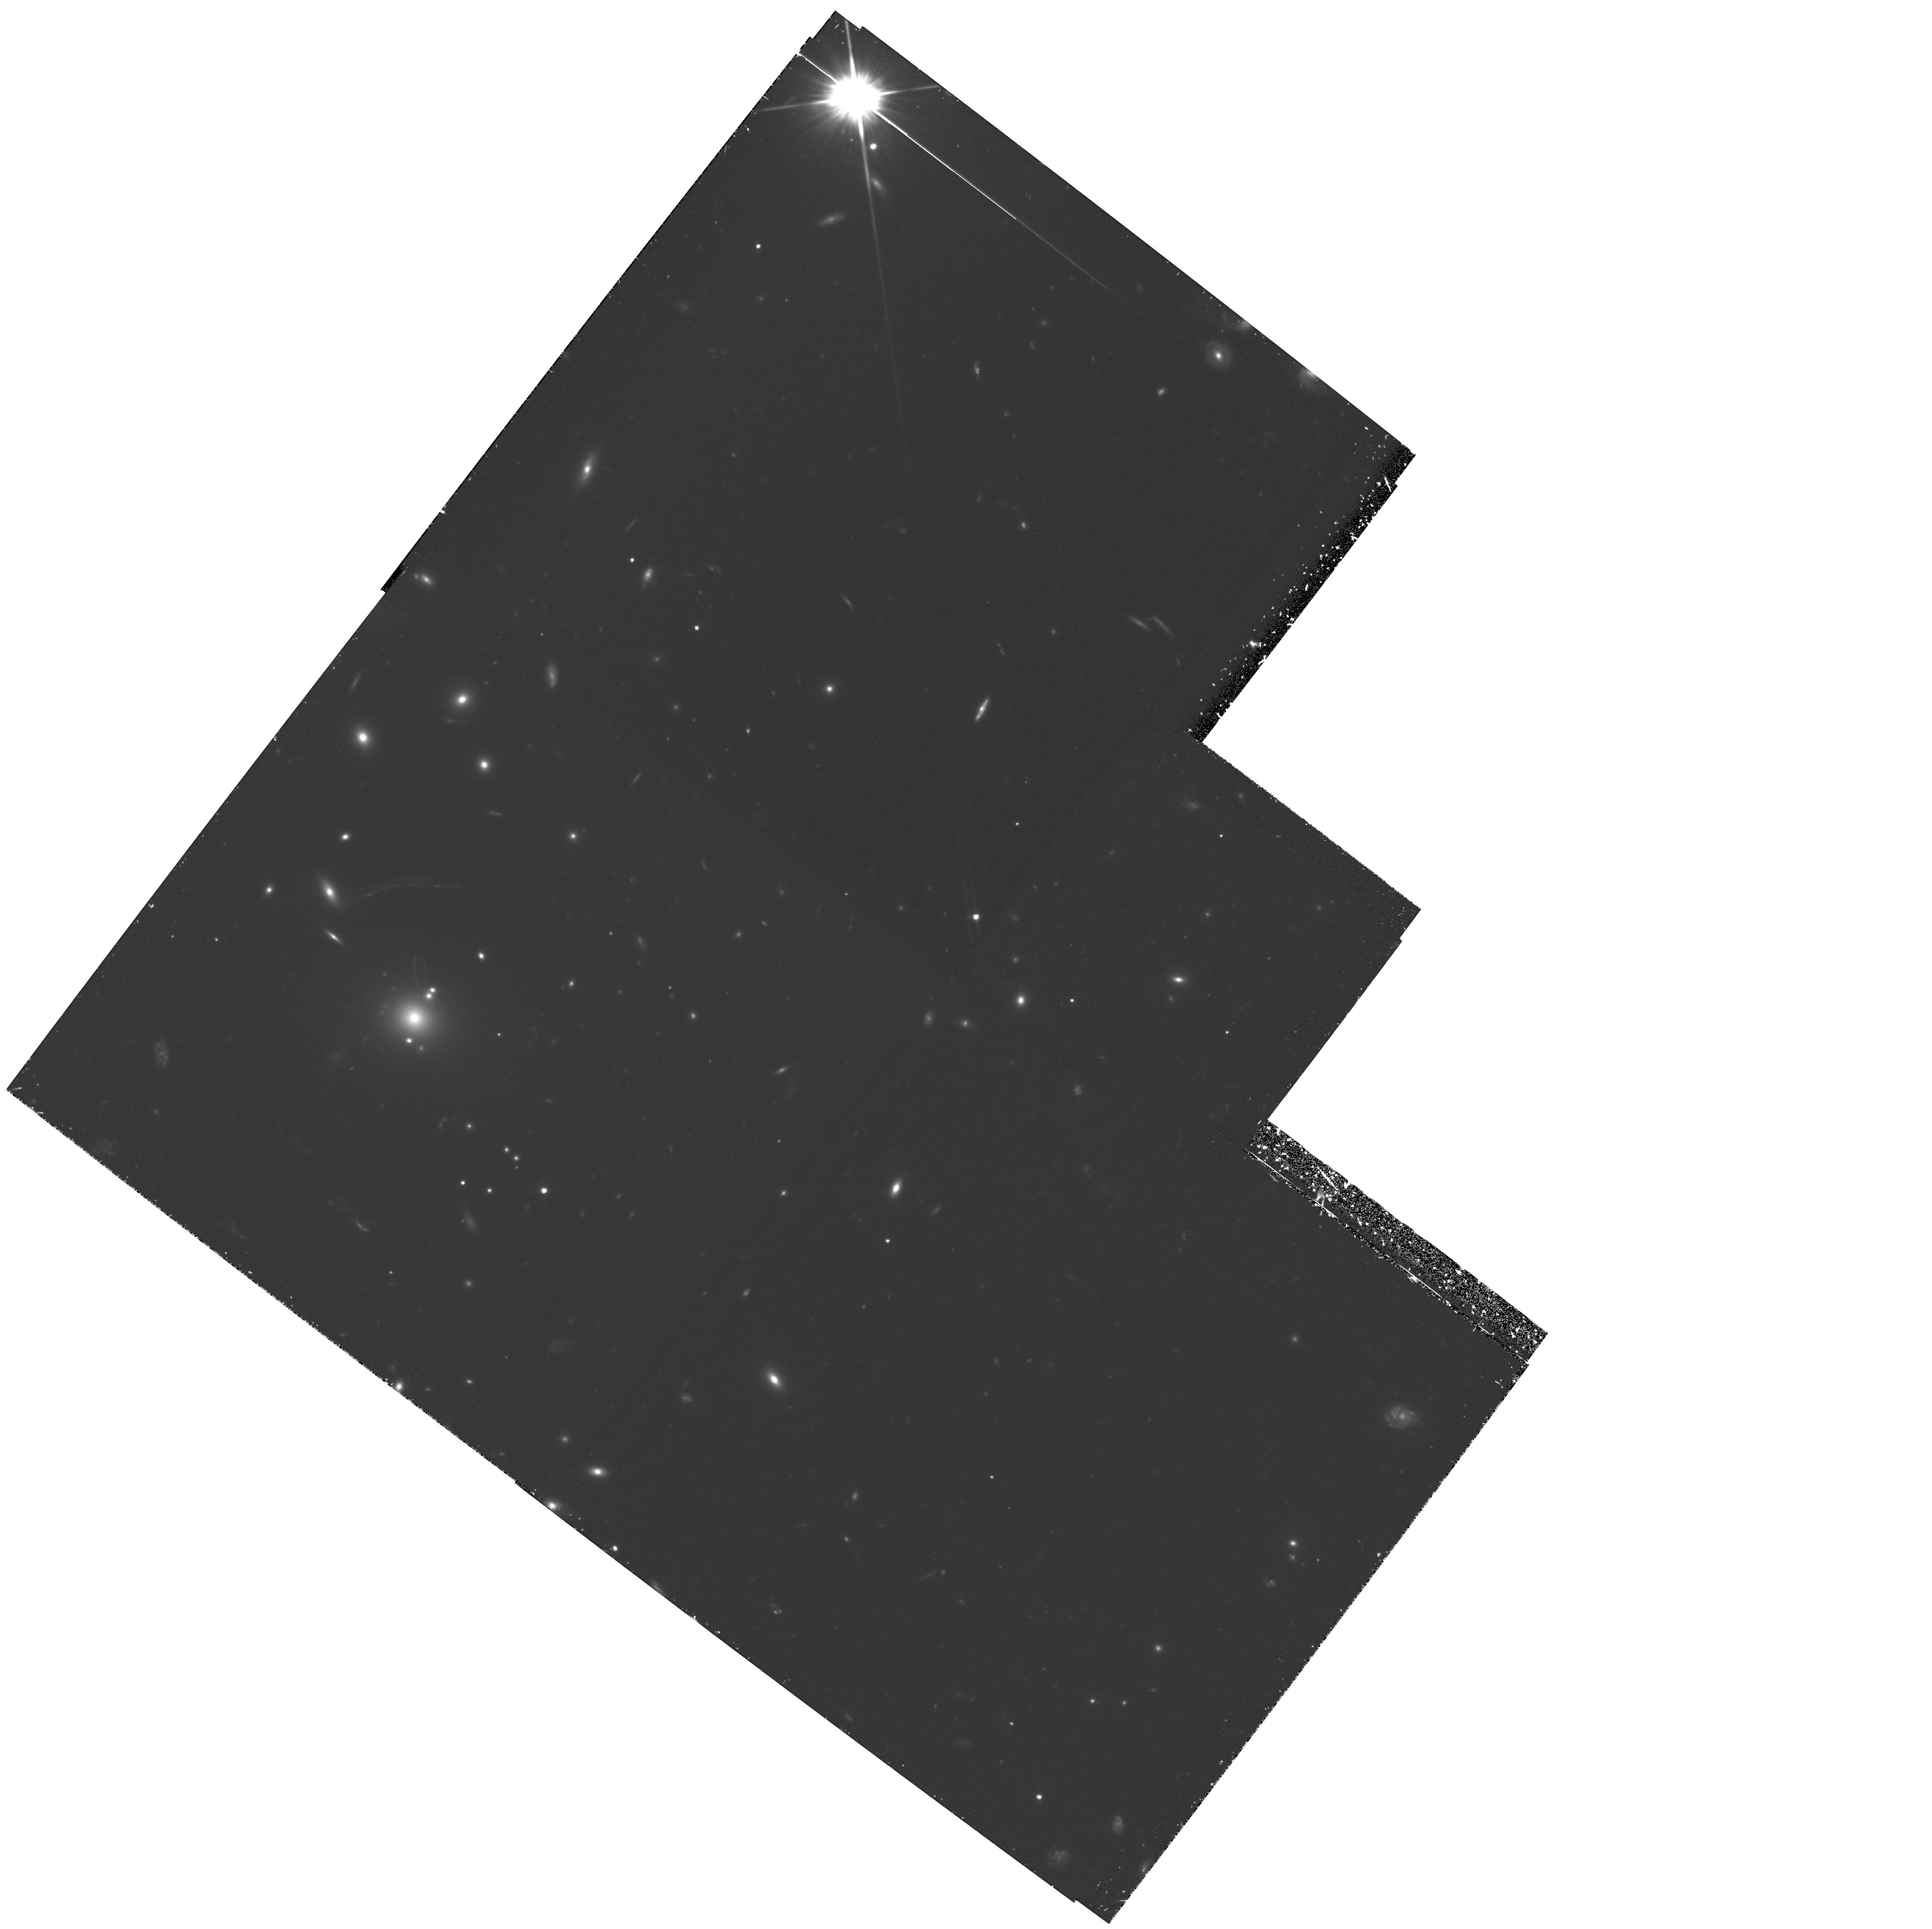
Target: MS2137.3-2353. Instrument: WFPC2/PC. Filter: F702W. Exposure: 3.1 h. Observation ID: hst_5402_04_wfpc2_pc_f702w_u2bp04

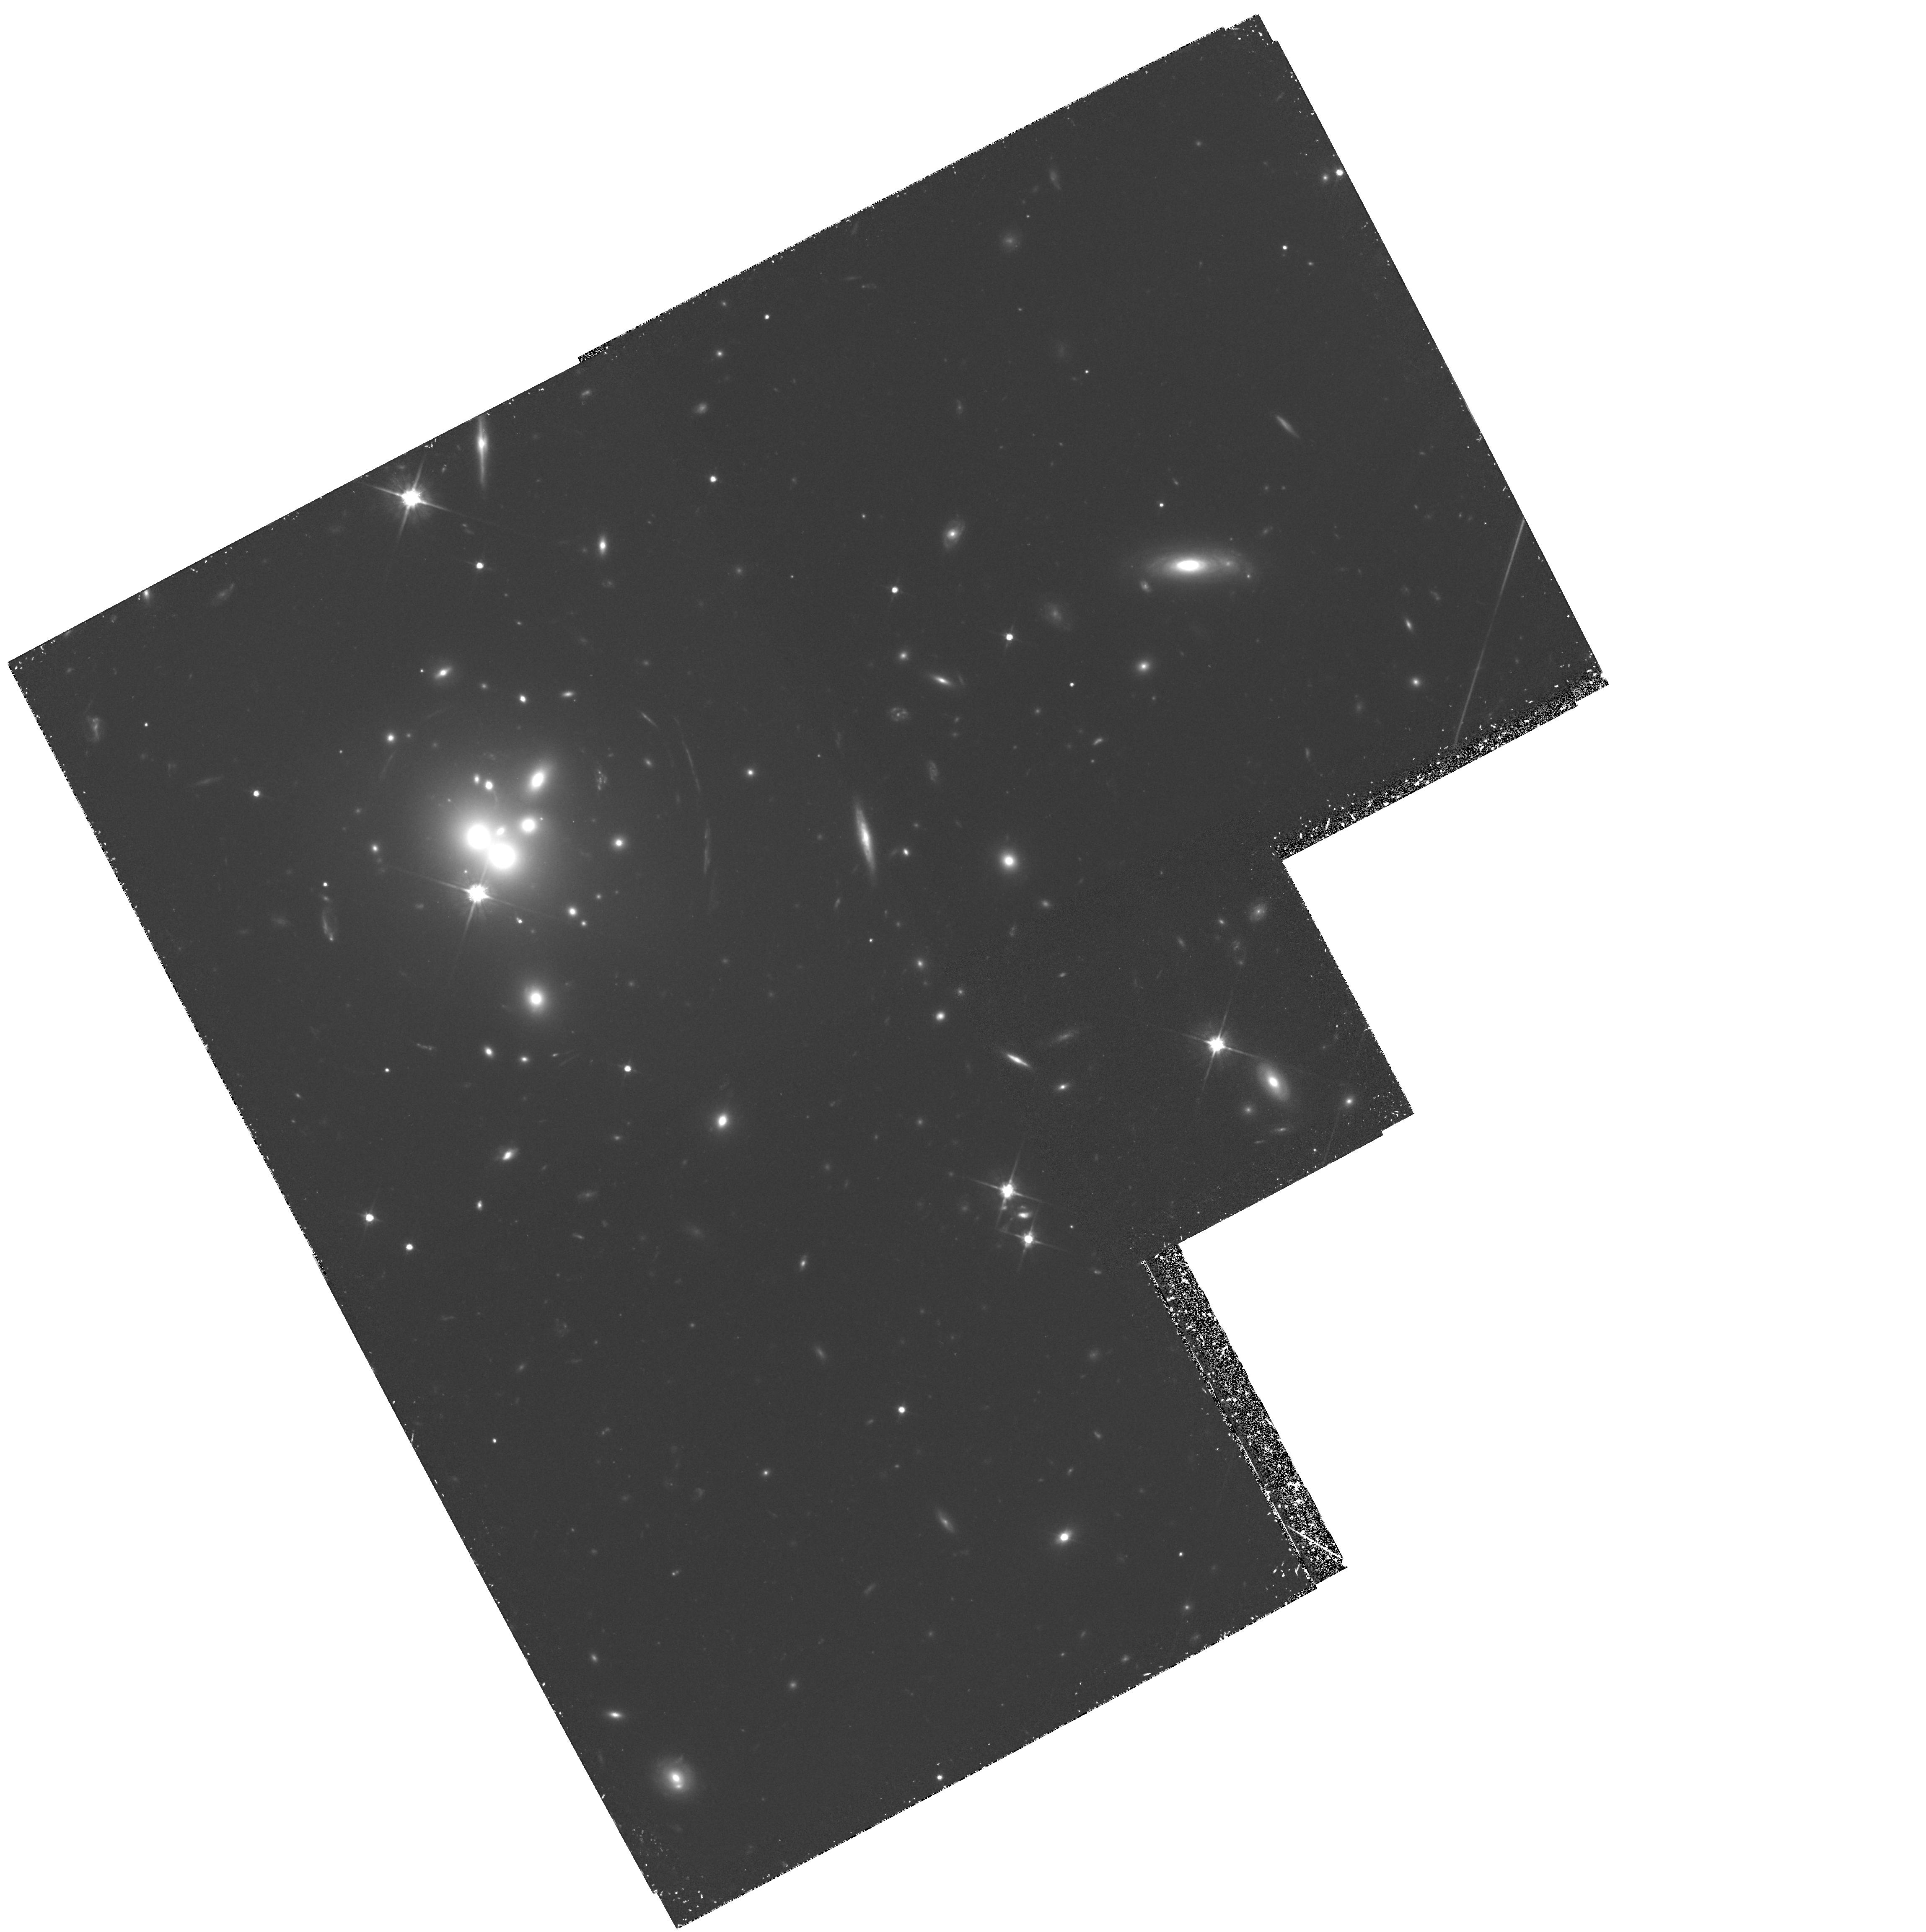
Target: MS0440.5+0204. Instrument: WFPC2/PC. Filter: F702W. Exposure: 3.1 h. Observation ID: hst_5402_02_wfpc2_pc_f702w_u2bp02

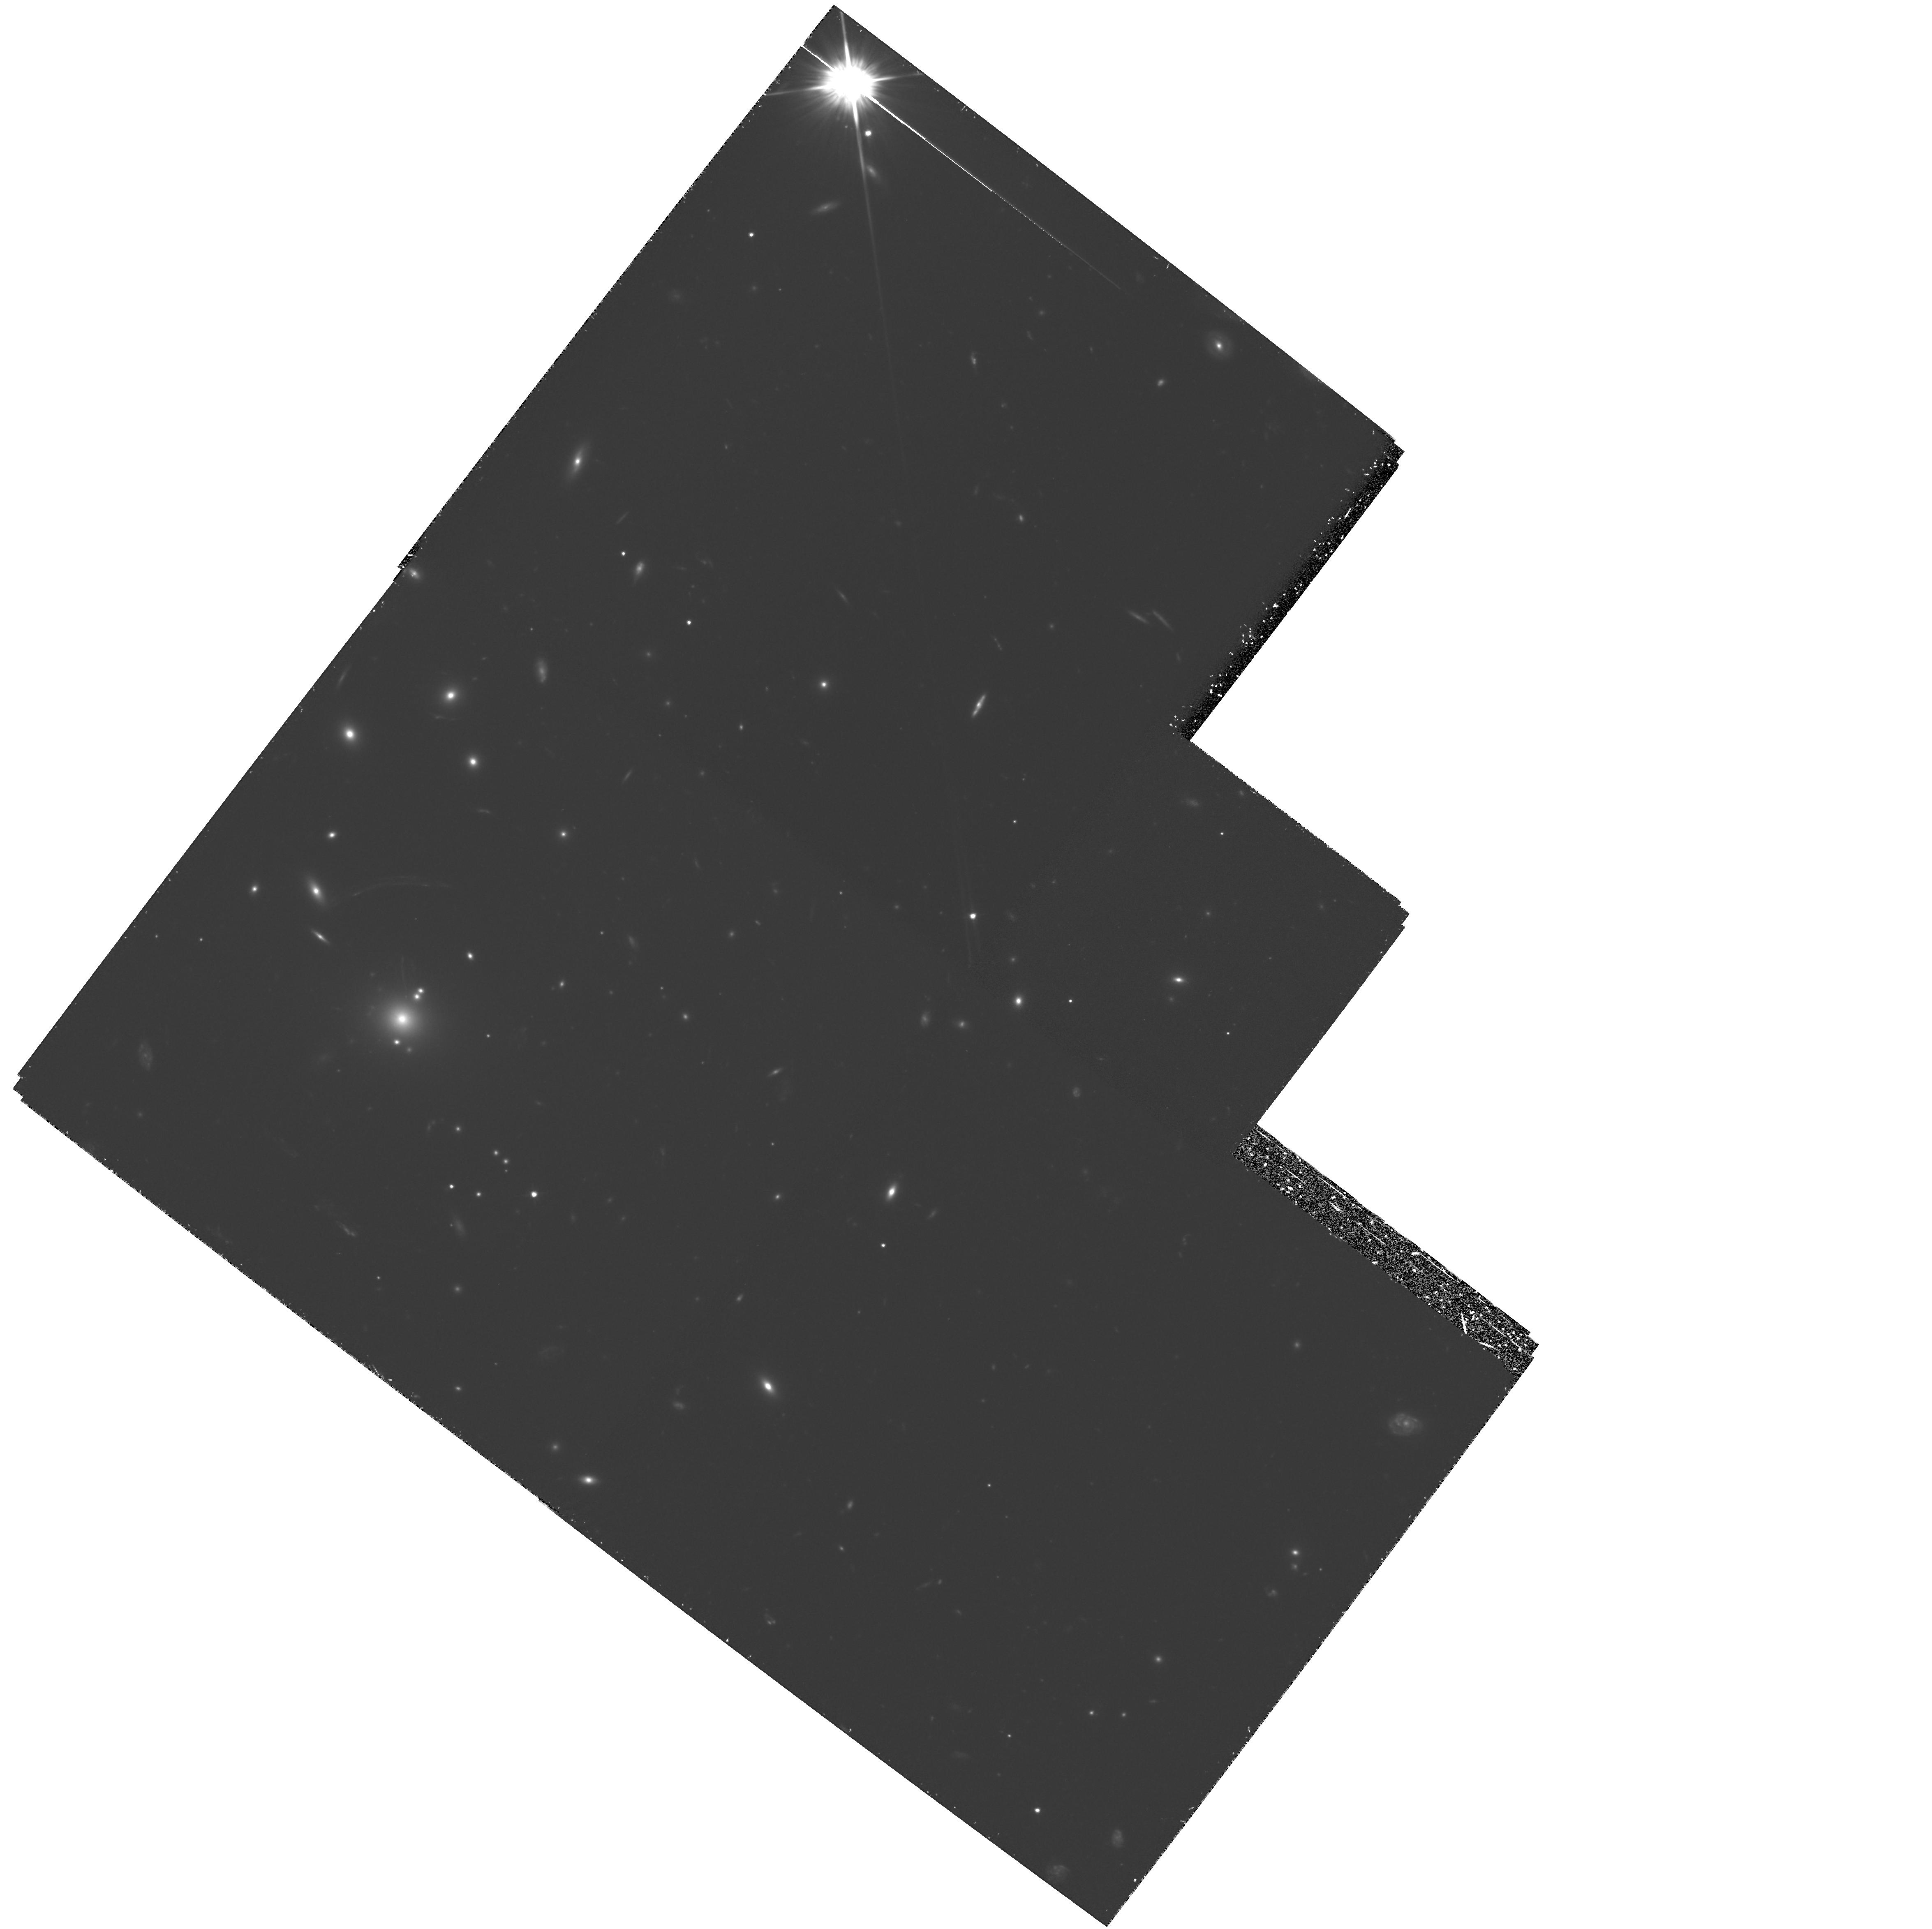
Target: MS2137.3-2353. Instrument: WFPC2/PC. Filter: F702W. Exposure: 3.1 h. Observation ID: hst_5402_03_wfpc2_pc_f702w_u2bp03

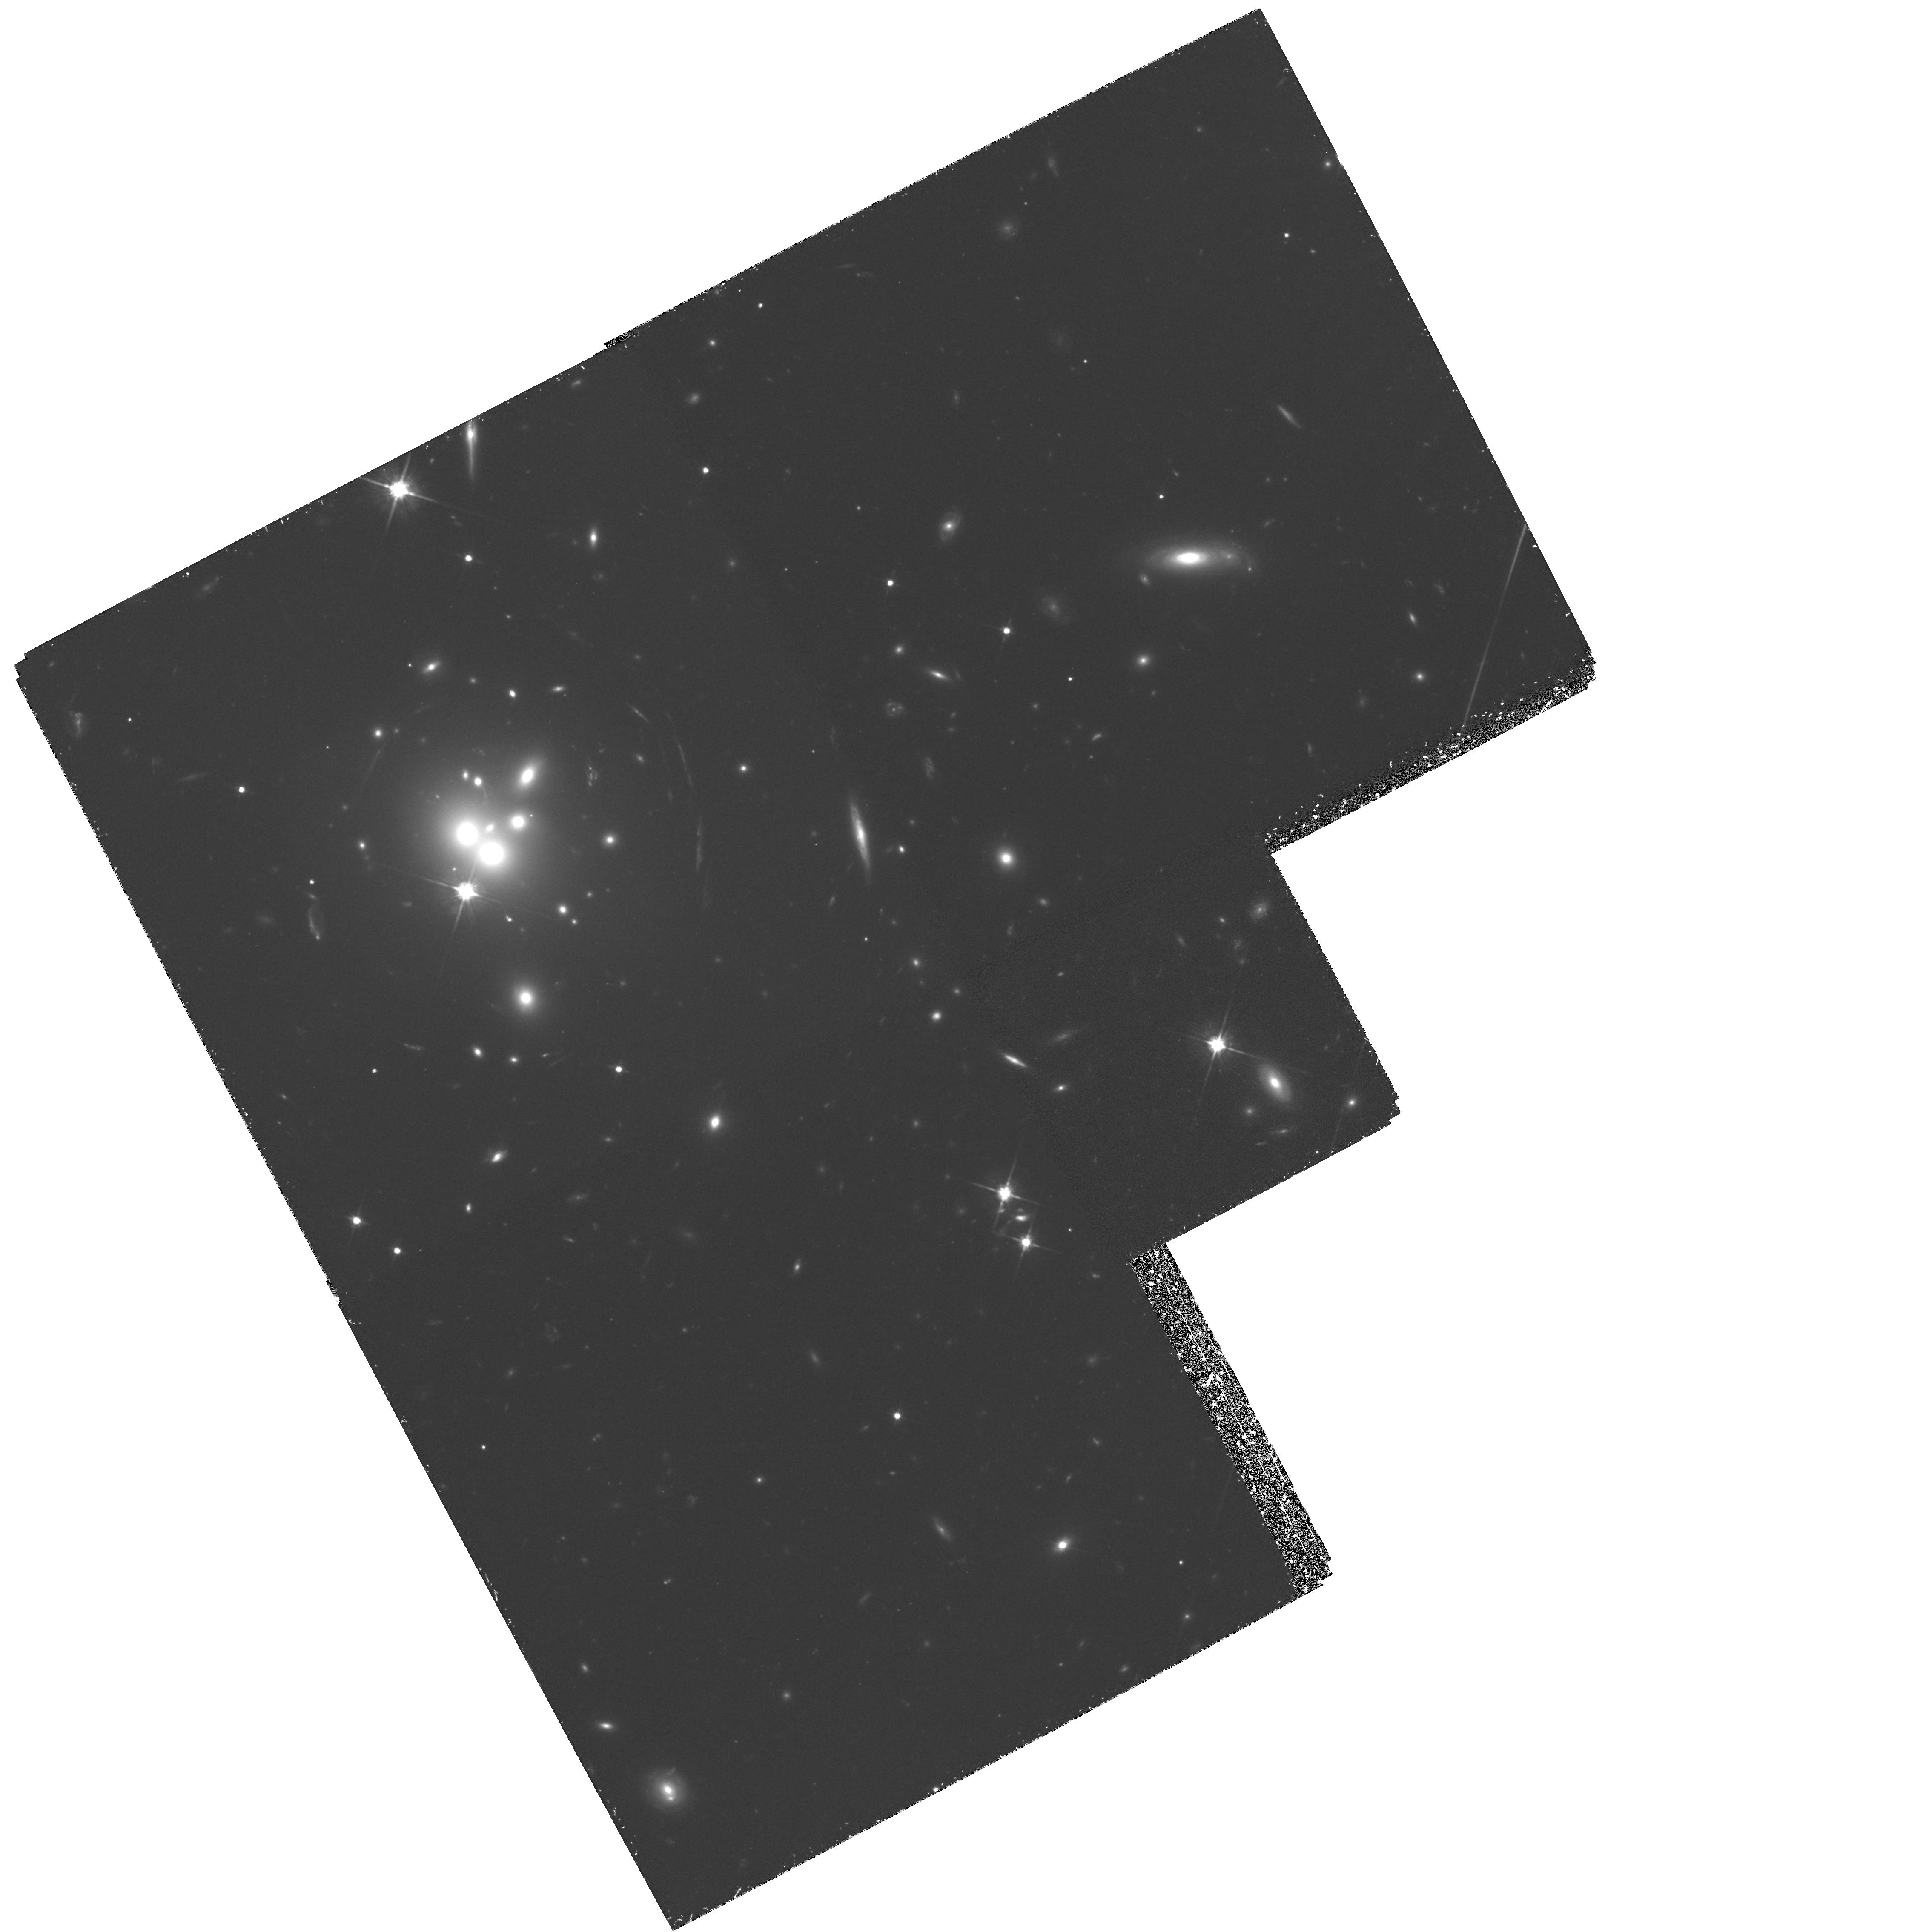
Target: MS0440.5+0204. Instrument: WFPC2/PC. Filter: F702W. Exposure: 3.1 h. Observation ID: hst_5402_01_wfpc2_pc_f702w_u2bp01

MULTIPLE ARC SYSTEMS IN X-RAY SELECTED CLUSTERS: CYCLE4MEDIUM (PI: Gioia, Isabella M.)

We propose to observe two X-ray luminous clusters of galaxies MS0440.5+0204 and MS2137.3-2353 which contain multiple gravitationally lensed arc systems. The high resolution of WFPC-2 will allow us to accurately determine the masses for the lensing clusters and to do detailed reconstruction of the lensing sources through lensing models that we have developed. Since the magnification factor along the arcs is greater than 10, a 0.1 arcsec detail will represent a 0.01 arcsec detail in the source, which corresponds to 100 pc at redshift z = 1 (Ho=50 km/s/Mpc). This resolution cannot be obtained by any other means. The HST observations will be complemented by ROSAT HRI and Astro-D observations of the same clusters, and will allow us to compare the properties of the lensing mass as determined from the optical data with the mass of the cluster potential as derived from the X-ray observations. The two methods are independent ways of studying the mass distribution, each one providing strong constraints.